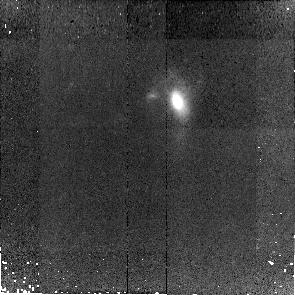
Target: SDSS-J093455.60+051409.1
Instrument: NICMOS/NIC2
Filter: F110W
Exposure: 43 min
Observation ID: na5c06010

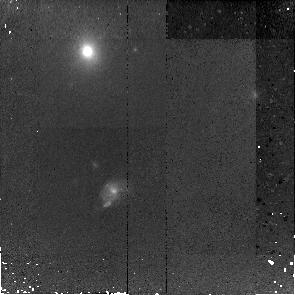
Target: SDSS-J161156.29+451611.0
Instrument: NICMOS/NIC2
Filter: F110W
Exposure: 43 min
Observation ID: na5c02010

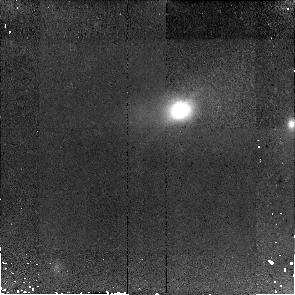
Target: SDSS-J101527.25+625911.5
Instrument: NICMOS/NIC2
Filter: F110W
Exposure: 43 min
Observation ID: na5c04010

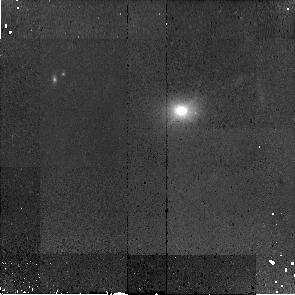
Target: SDSS-J010715.97-083429.3
Instrument: NICMOS/NIC2
Filter: F110W
Exposure: 43 min
Observation ID: na5c01010

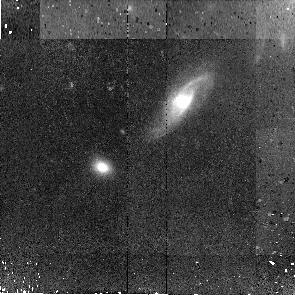
Target: SDSS-J080427.99+522306.2
Instrument: NICMOS/NIC2
Filter: F110W
Exposure: 43 min
Observation ID: na5c05010

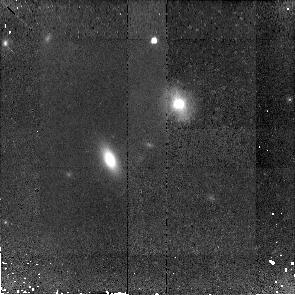
Target: SDSS-J215841.92-011500.3
Instrument: NICMOS/NIC2
Filter: F110W
Exposure: 43 min
Observation ID: na5c03010

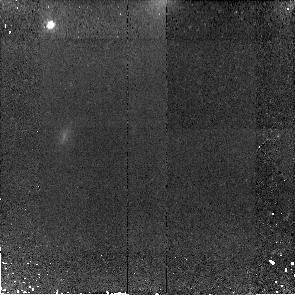
Target: MS-1558.3+4138
Instrument: NICMOS/NIC2
Filter: F110W
Exposure: 43 min
Observation ID: na5c07010

Lower Luminosity AGNs at Cosmologically Interesting Redshifts: SEDs and Accretion Rates of z~0.36 Seyferts (PI: Gallagher, Sarah)

We propose a multiwavelength campaign to constrain the SEDs of Seyferts at z~0.36. This epoch, corresponding to a look back time of 4 Gyrs, is cosmologically interesting for studies of the coeval development of black holes and their host galaxy bulges. Our sample, comprising 24 Seyferts, has unprecedented high quality Keck spectroscopy and HST imaging already invested to extract host galaxy bulge properties, estimate black hole masses, and separate nuclear and host optical luminosities. To supplement and extend this successful program, we request 93 ks of Chandra time (to measure the shape and power of the AGN-only X-ray continuum), 11 hrs each of Spitzer and Gemini (to constrain the dust temperature), and 7 orbits of HST (to determine the nuclear luminosity for the final 7 objects).